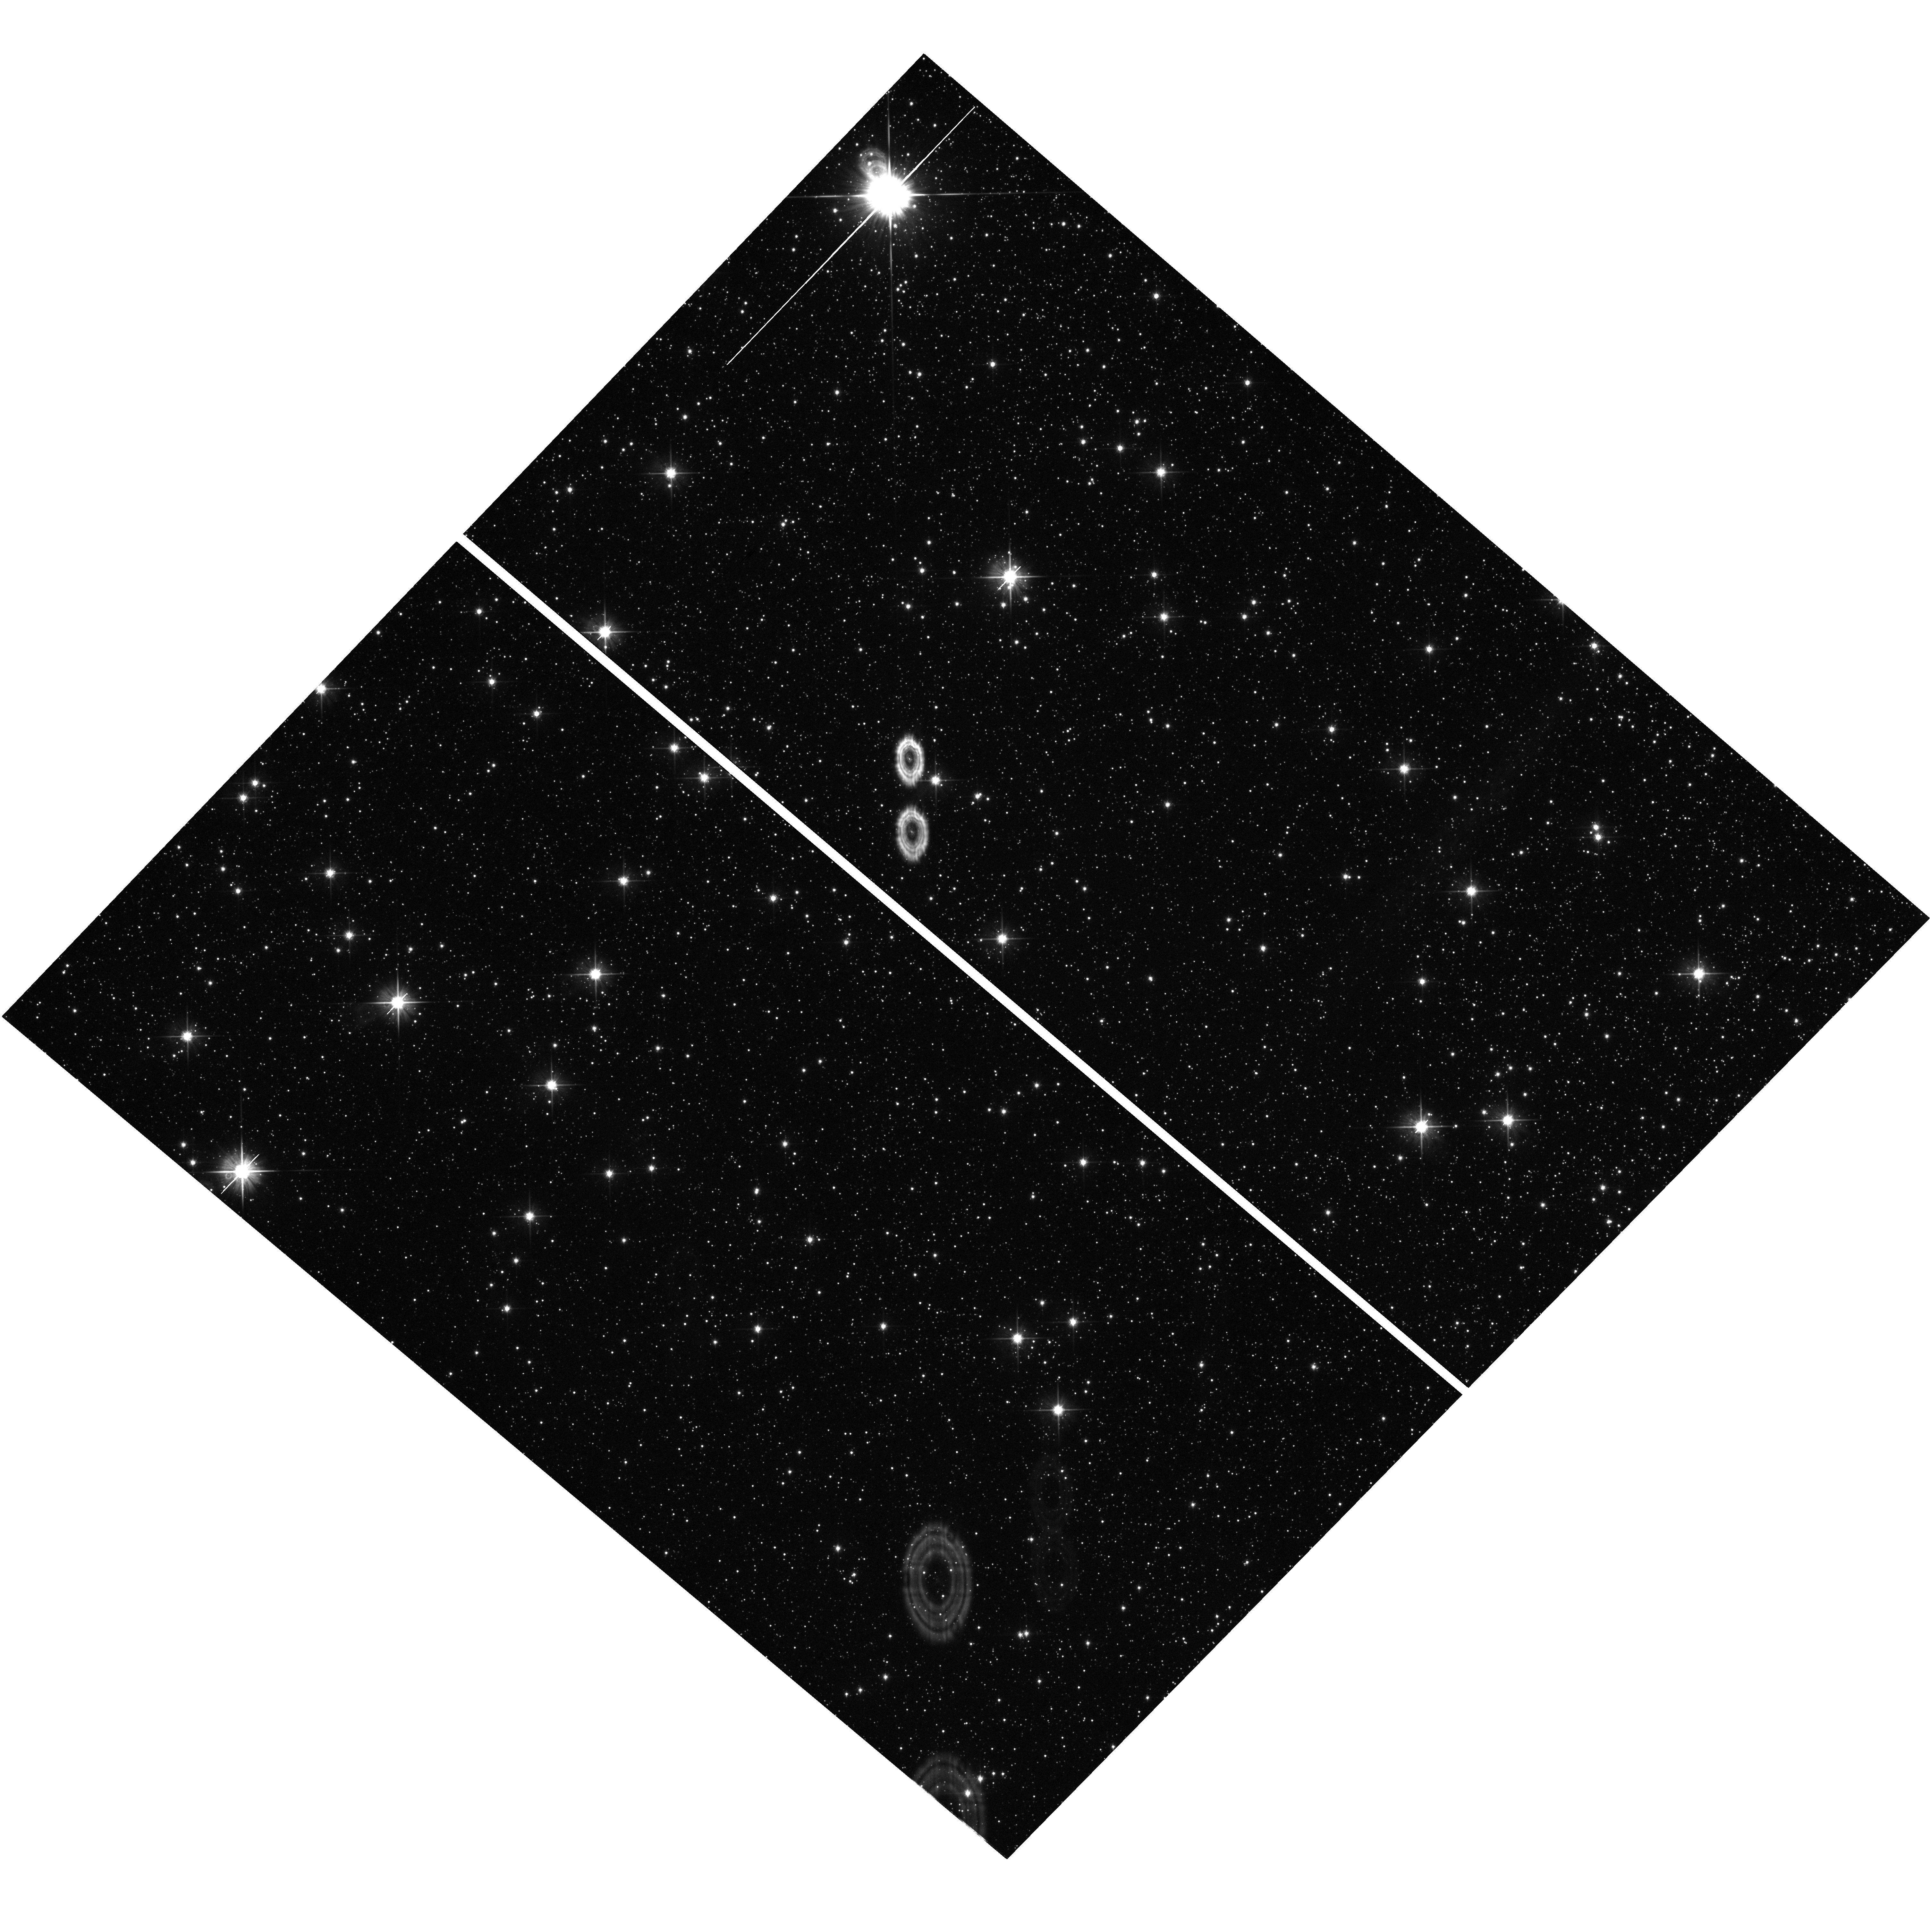
Target: field at RA 266.937°, Dec -24.714°. Instrument: WFC3/UVIS. Filter: F606W. Exposure: 15 min. Observation ID: hst_14061_01_wfc3_uvis_f606w_ict201

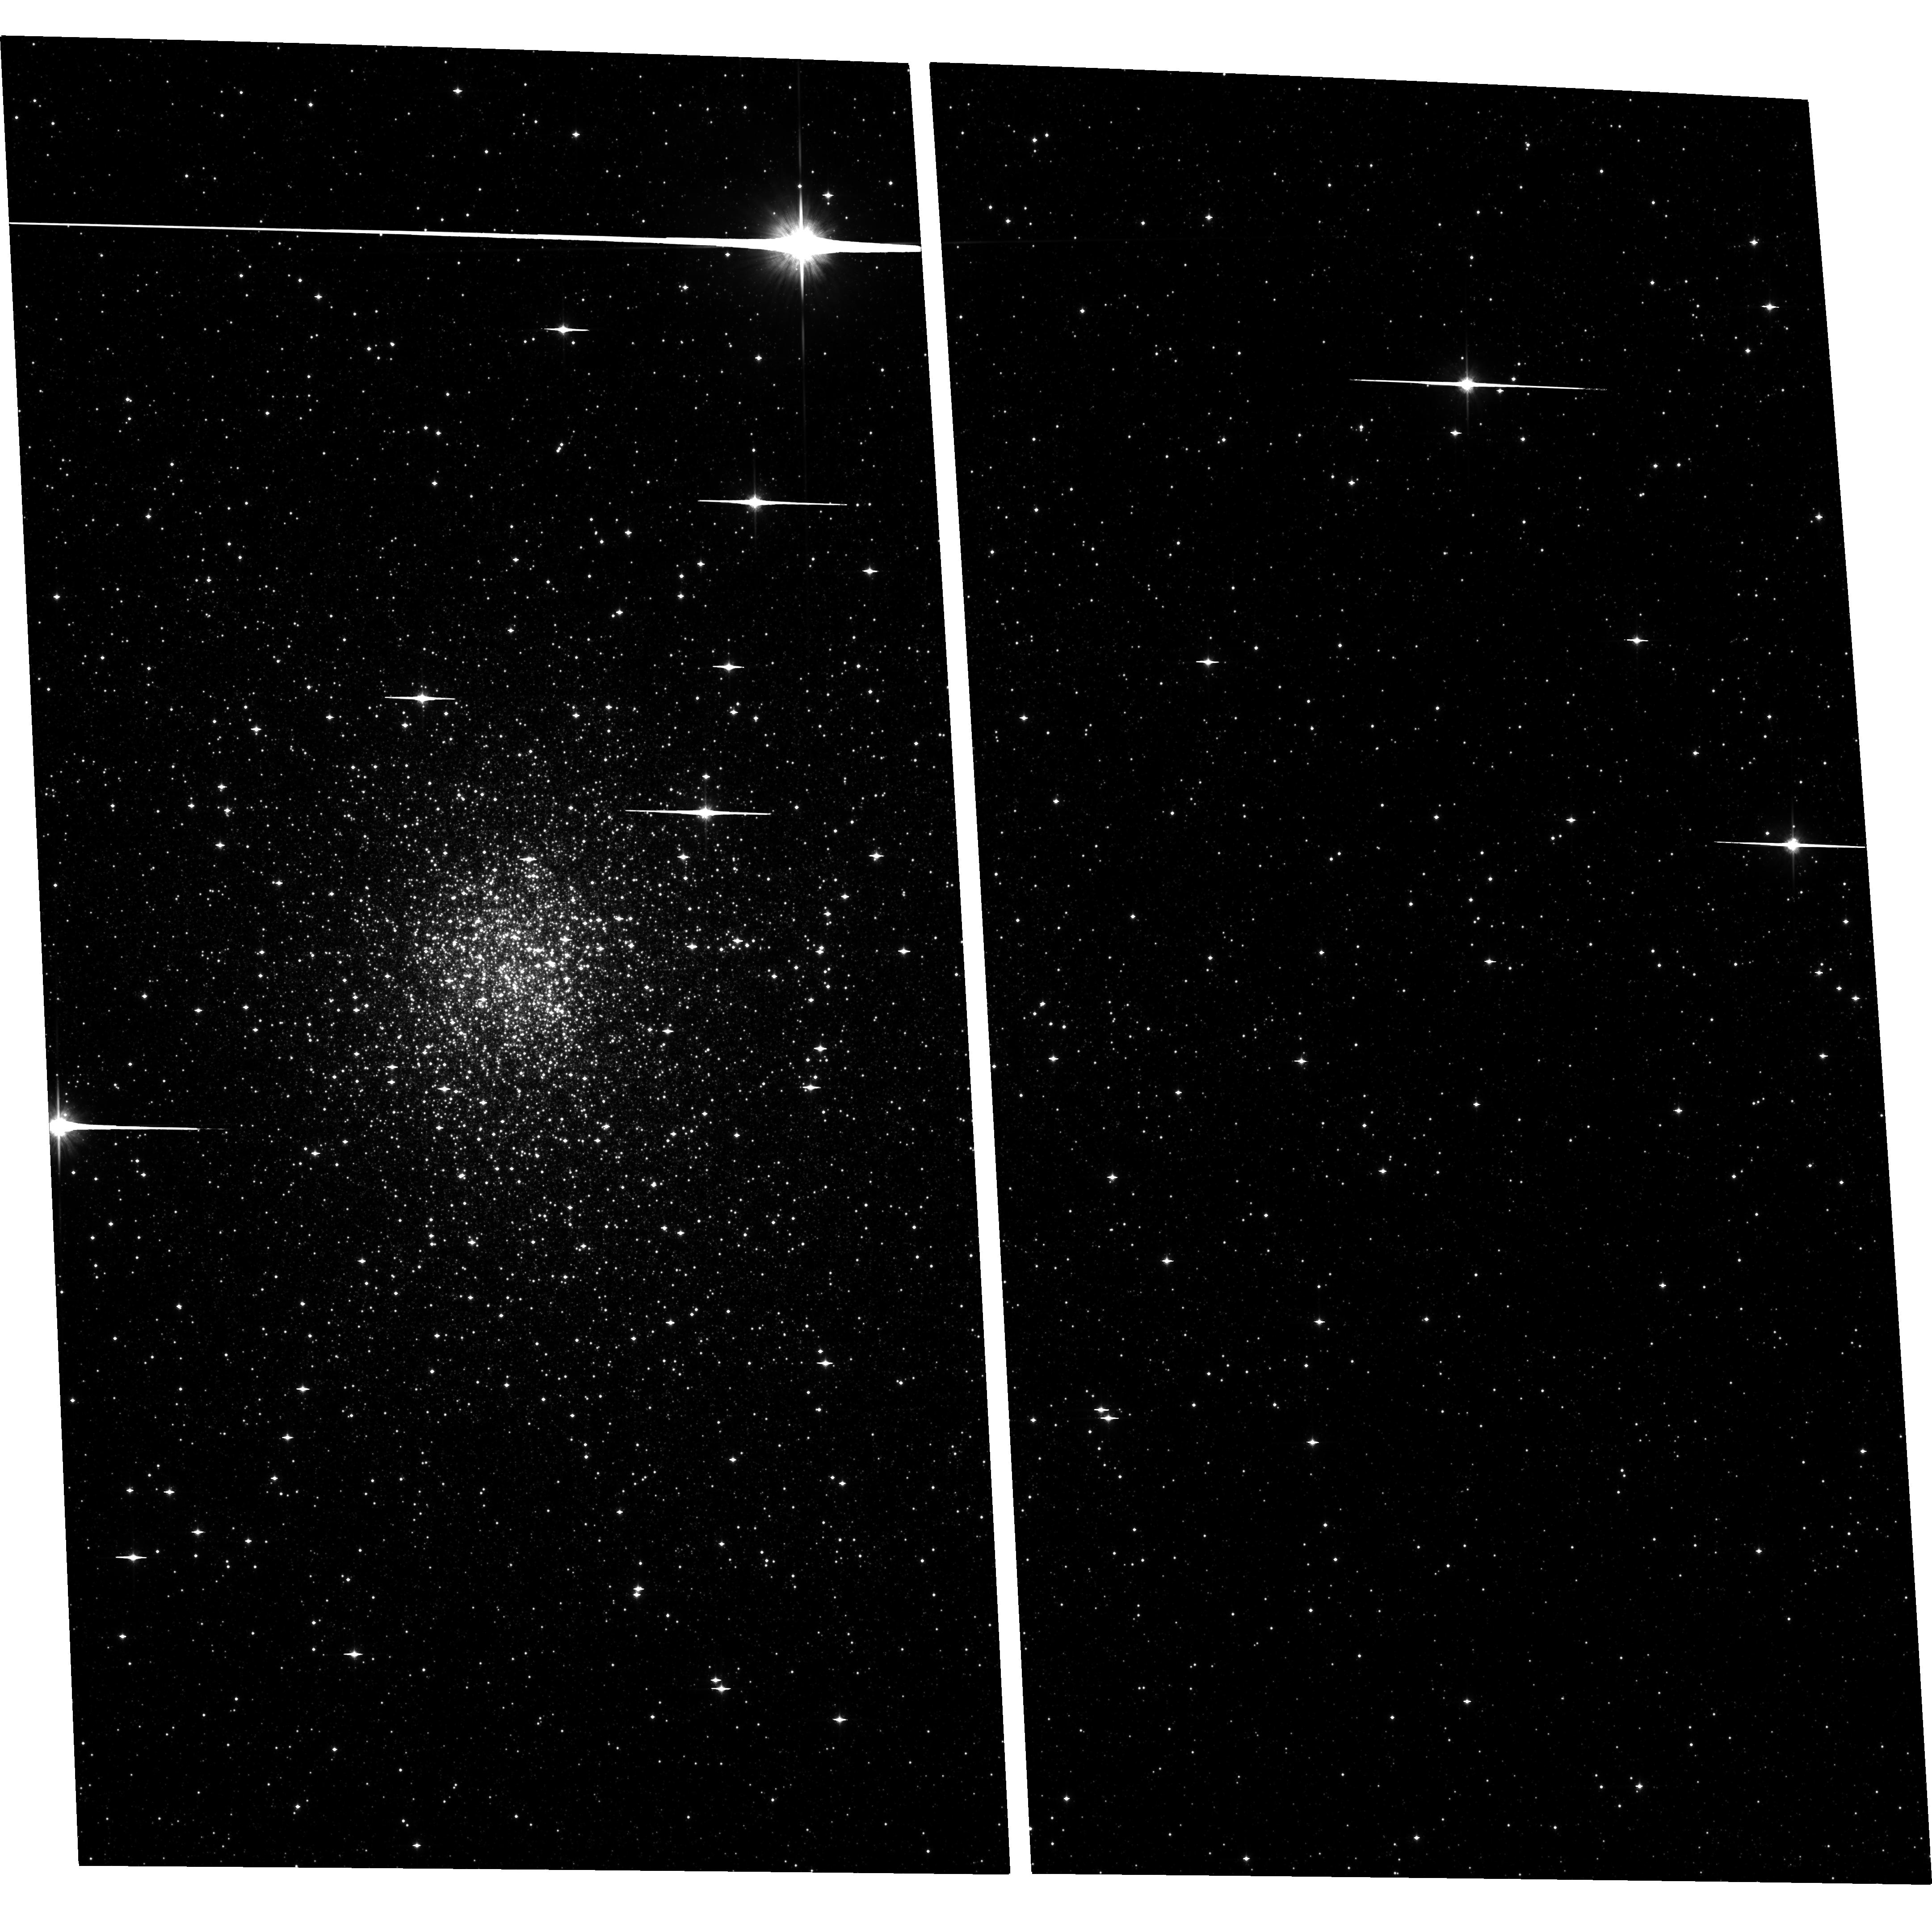
Target: TERZAN5-ACS. Instrument: ACS/WFC. Filter: F814W. Exposure: 31 min. Observation ID: hst_14061_01_acs_wfc_f814w_jct201

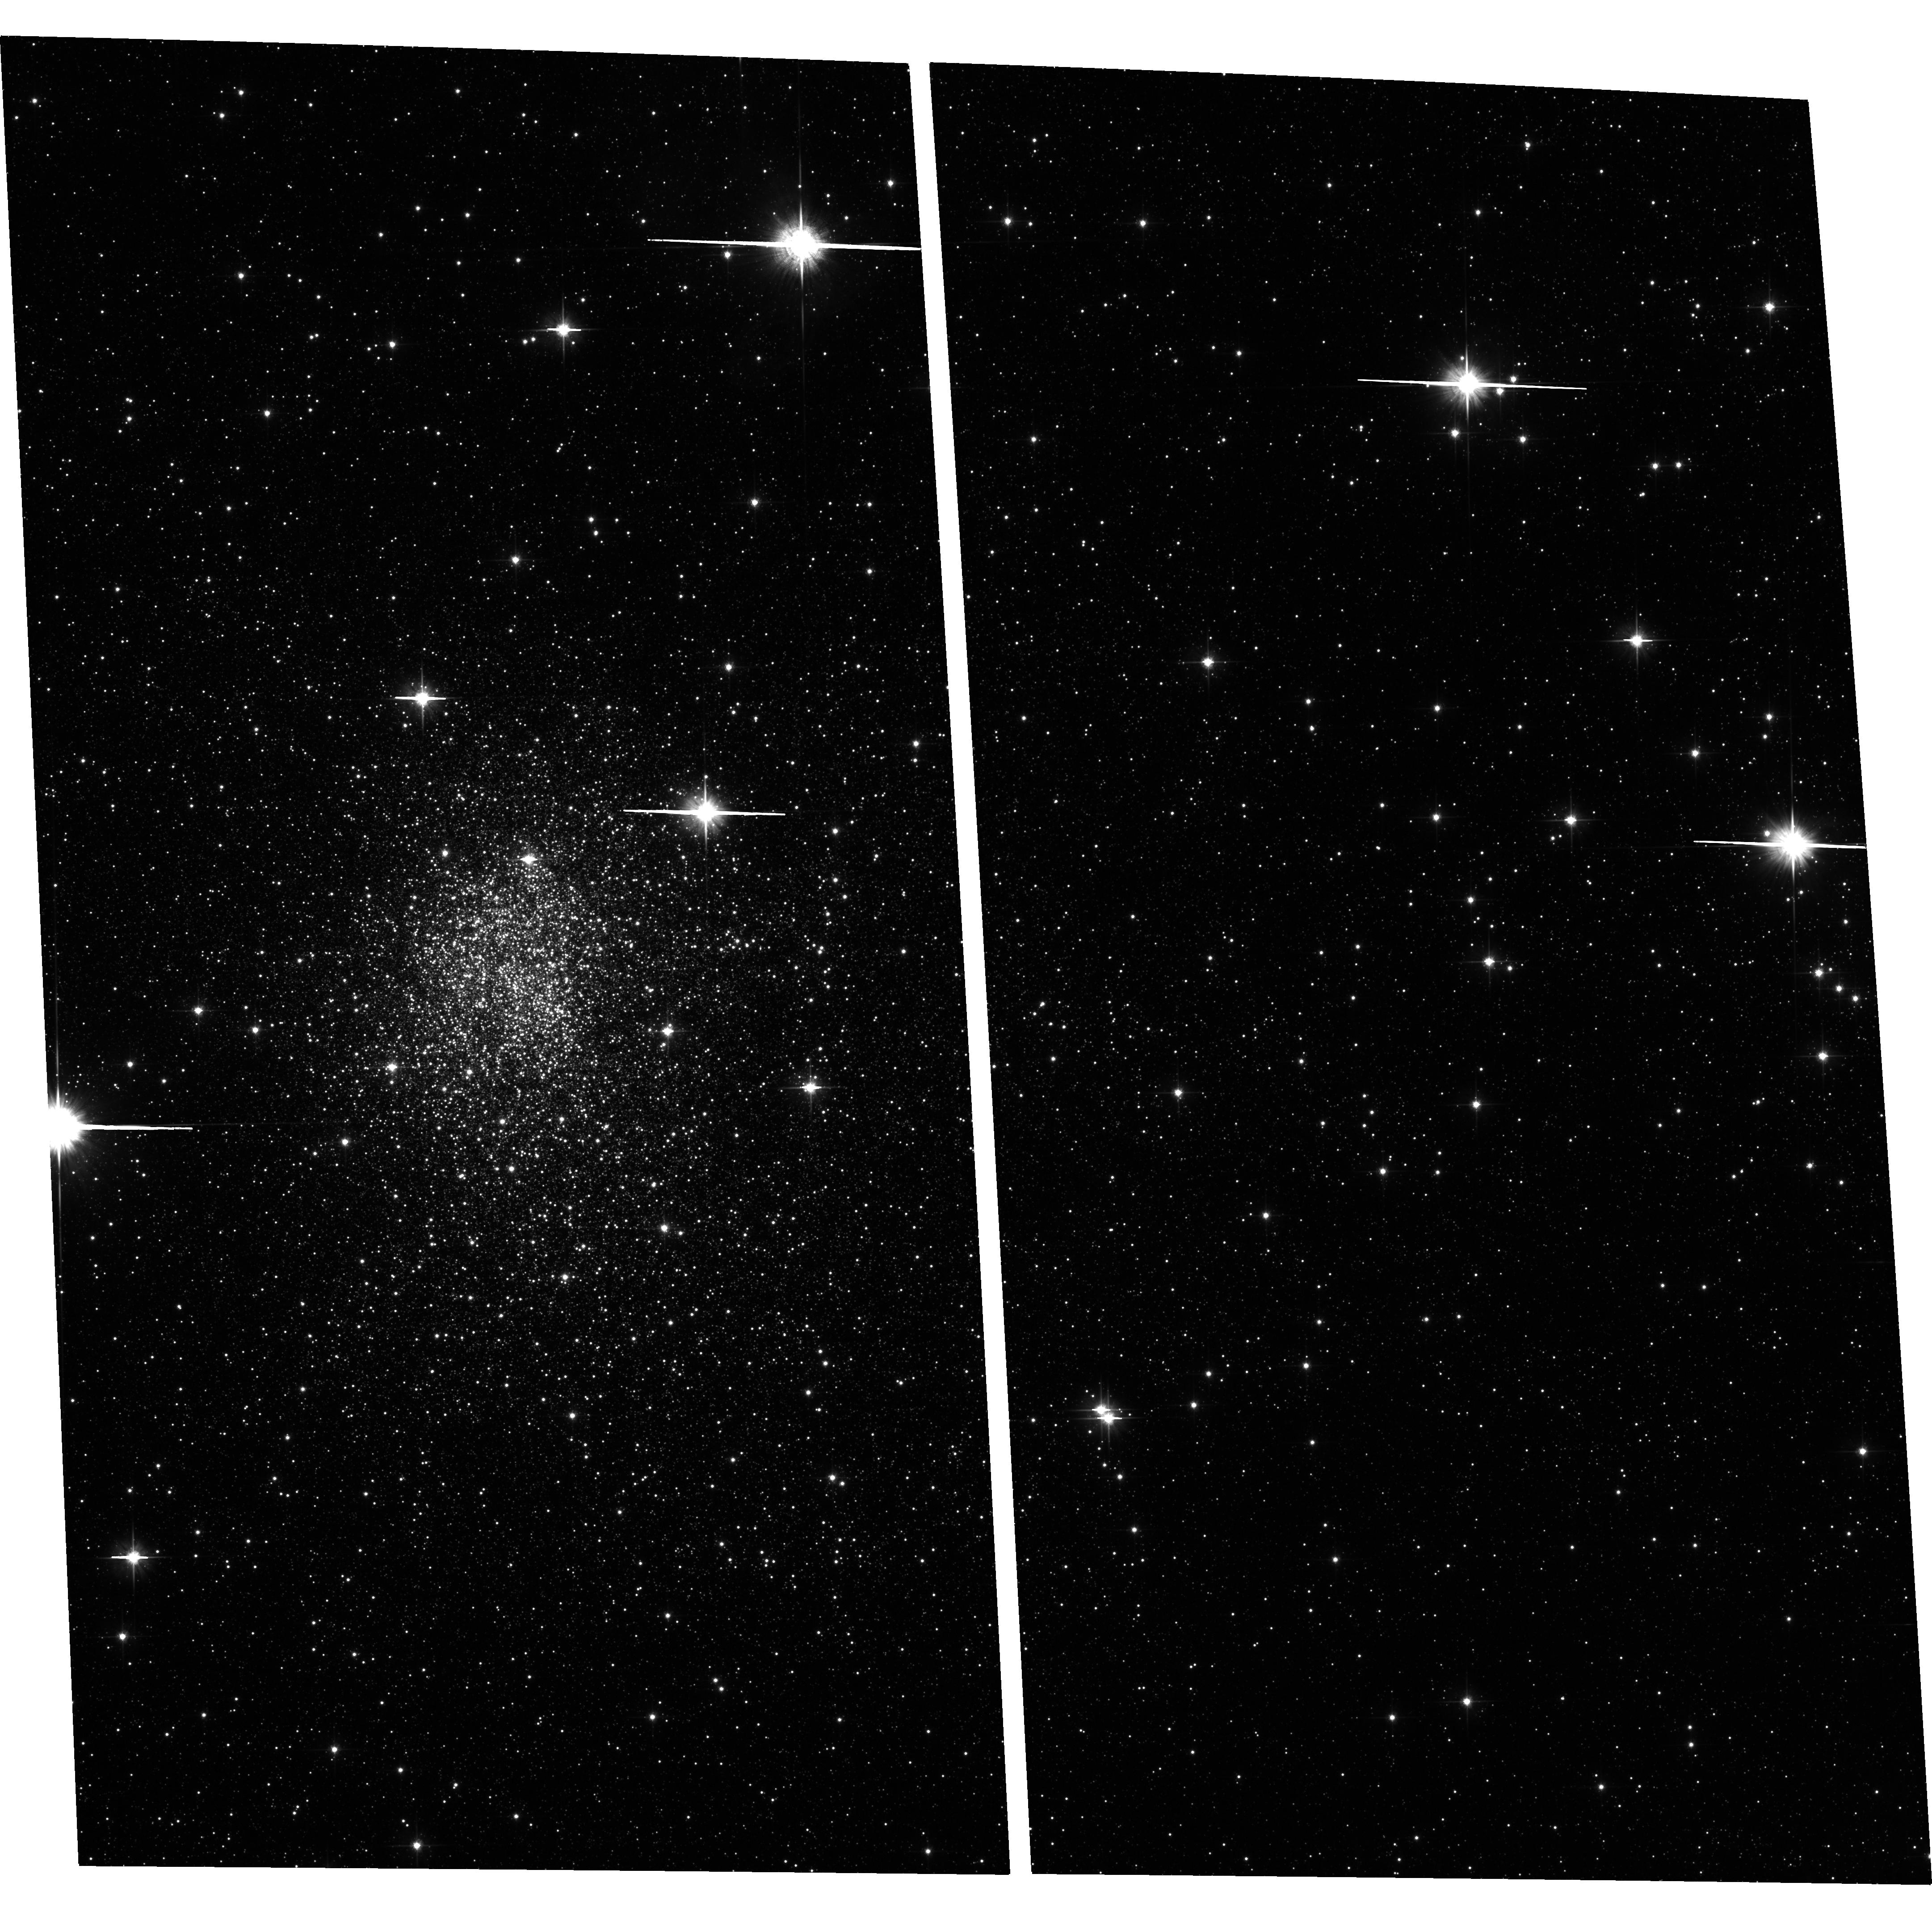
Target: TERZAN5-ACS. Instrument: ACS/WFC. Filter: F606W. Exposure: 34 min. Observation ID: hst_14061_01_acs_wfc_f606w_jct201

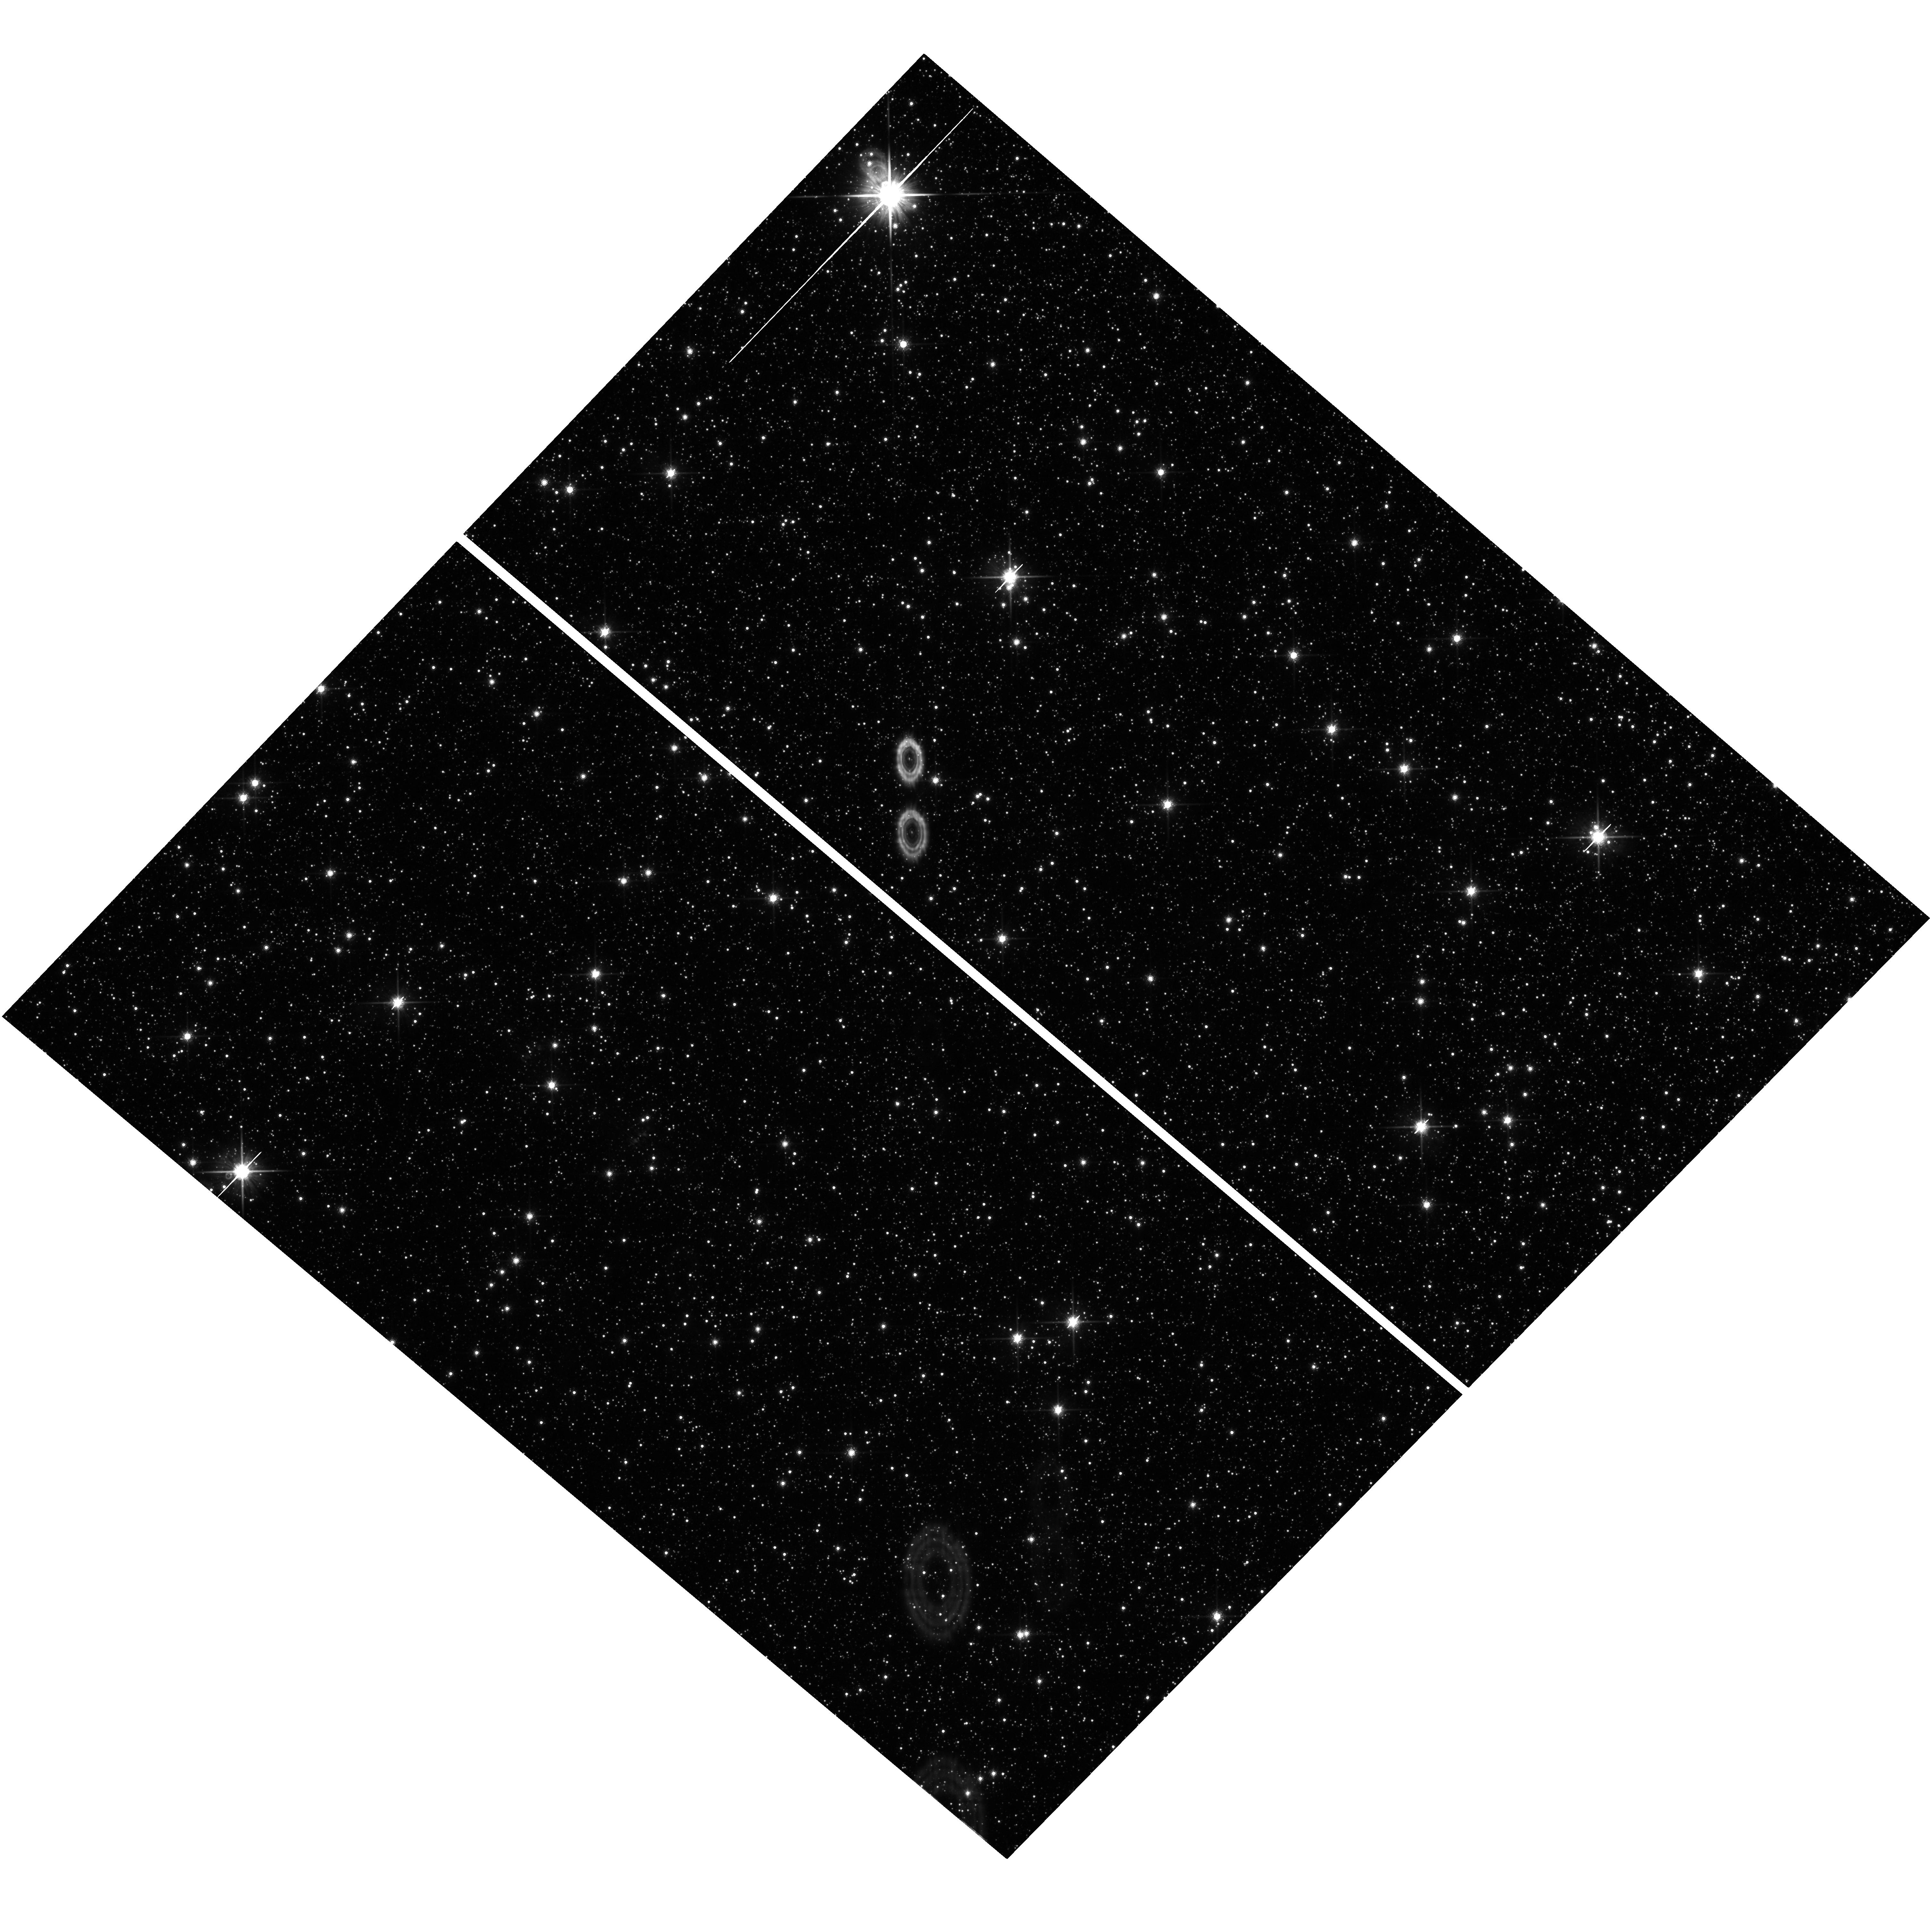
Target: field at RA 266.937°, Dec -24.714°. Instrument: WFC3/UVIS. Filter: F814W. Exposure: 14 min. Observation ID: hst_14061_01_wfc3_uvis_f814w_ict201

Exploring the MSP prenatal stage: the optical identification of a NS burster in Terzan 5. (PI: Ferraro, Francesco R.)

Low mass X-ray binaries (LMXBs) and radio Millisecond Pulsars (MSPs) are thought to be the initial and ending points of the evolution of a binary system where a neutron star accretes matter from a companion. Many crucial phases of this scenario still need to be understood. For instance, Papitto et al. (2013, Nature, 501, 517) provided the first evidence of a system currently swinging between the X-ray and the radio emission states, thus showing that an intermediate phase marks the transition from a LMXB to a MSP. The X-ray properties of that object closely resemble those of EXO 1745-248, a transient LMXB located in Terzan 5, which therefore promises to be another system marking the LMXB-MSP transition. On March 13, 2015, SWIFT detected an X-ray burst in Terzan 5 at a location that may be consistent with the coordinates of EXO 1745-248. However, the error circle is still too large (2"-3") to exclude other possibilities. Since the thermonuclear burning runway at the origin of the X-ray burst is expected to produce also a significant enhancement of the optical luminosity, here we propose to invest 2 HST orbits to acquire deep optical images of the region. The comparison between these images (secured during the outburst) and those already available (acquired during quiescence) will immediately pinpoint the source, thus offering a unique opportunity to identify the object, determine precisely its coordinates and possibly confirm its association to EXO 1745-248. The optical emission is expected to fade by ~1mag after 1-2 months from the burst. Hence, the proposed DDT observations represent indeed a unique but temporary opportunity to catch a MSP in its pre-birth phase.